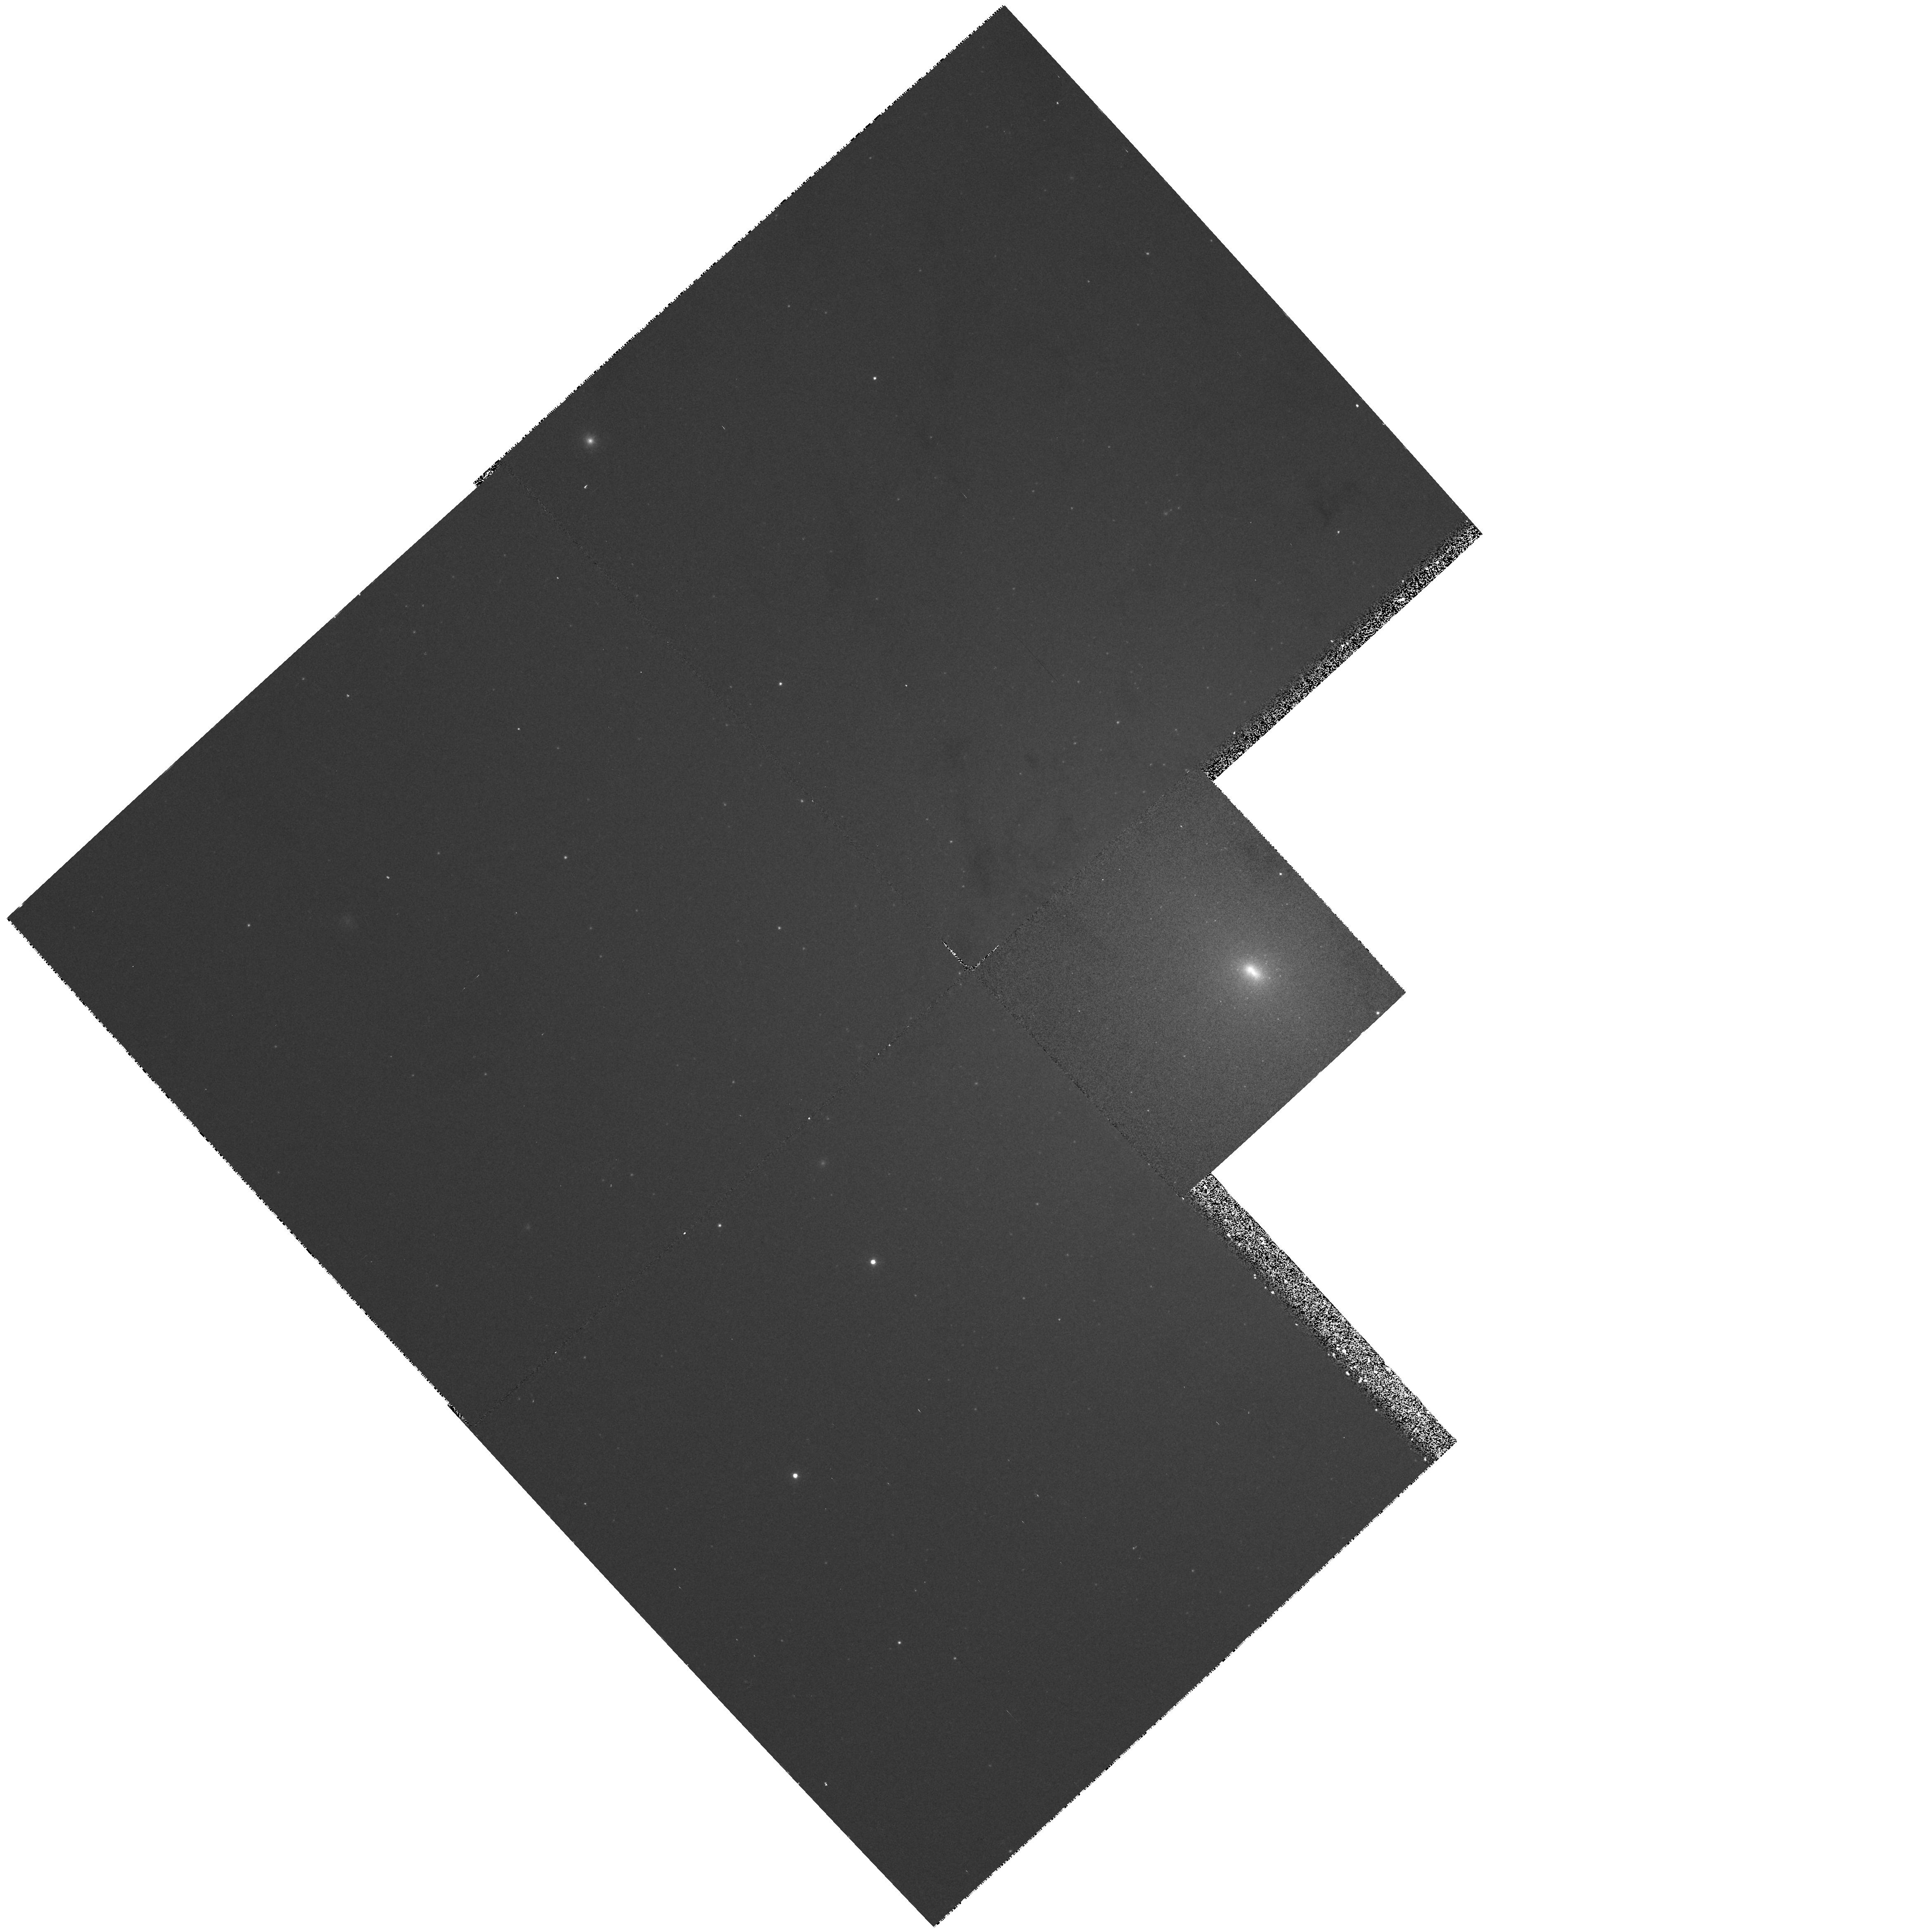
Target: NGC224-UV-STARS
Instrument: WFPC2/PC
Filter: F336W
Exposure: 8 min
Observation ID: hst_5722_01_wfpc2_pc_f336w_u2lh01

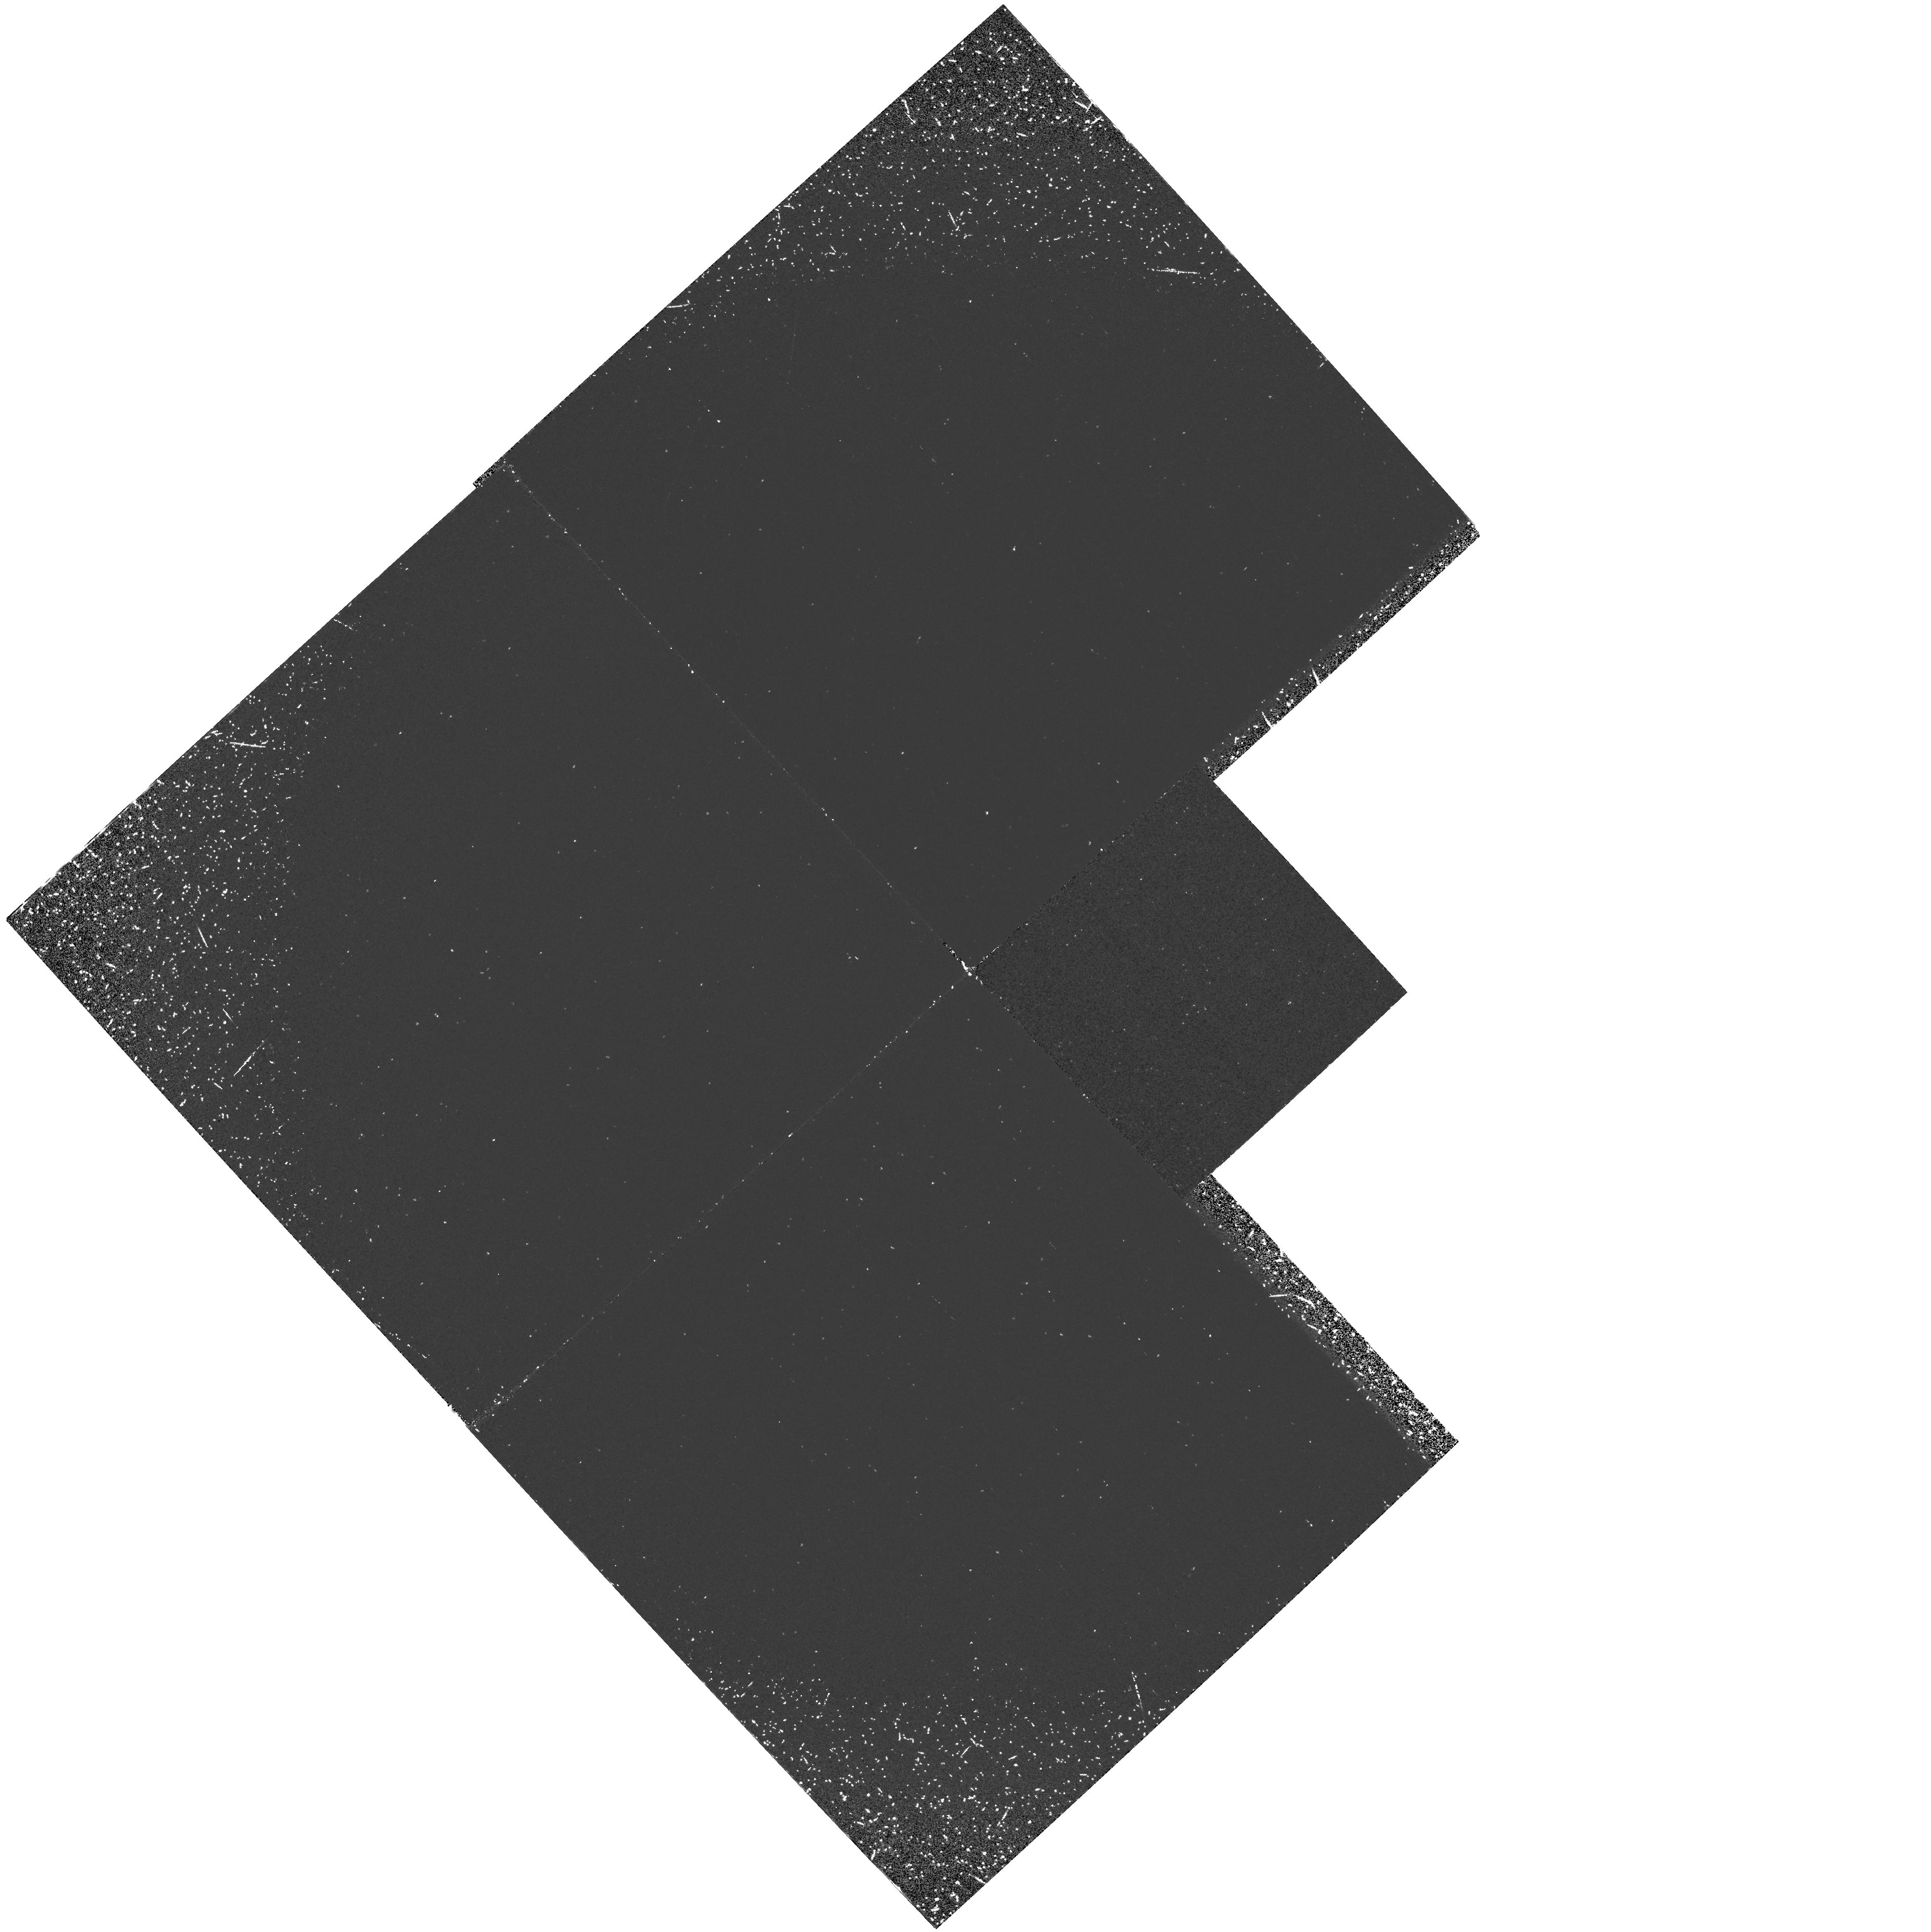
Target: NGC224-UV-STARS
Instrument: WFPC2/PC
Filter: F160BW
Exposure: 50 min
Observation ID: hst_5722_01_wfpc2_pc_f160bw_u2lh01

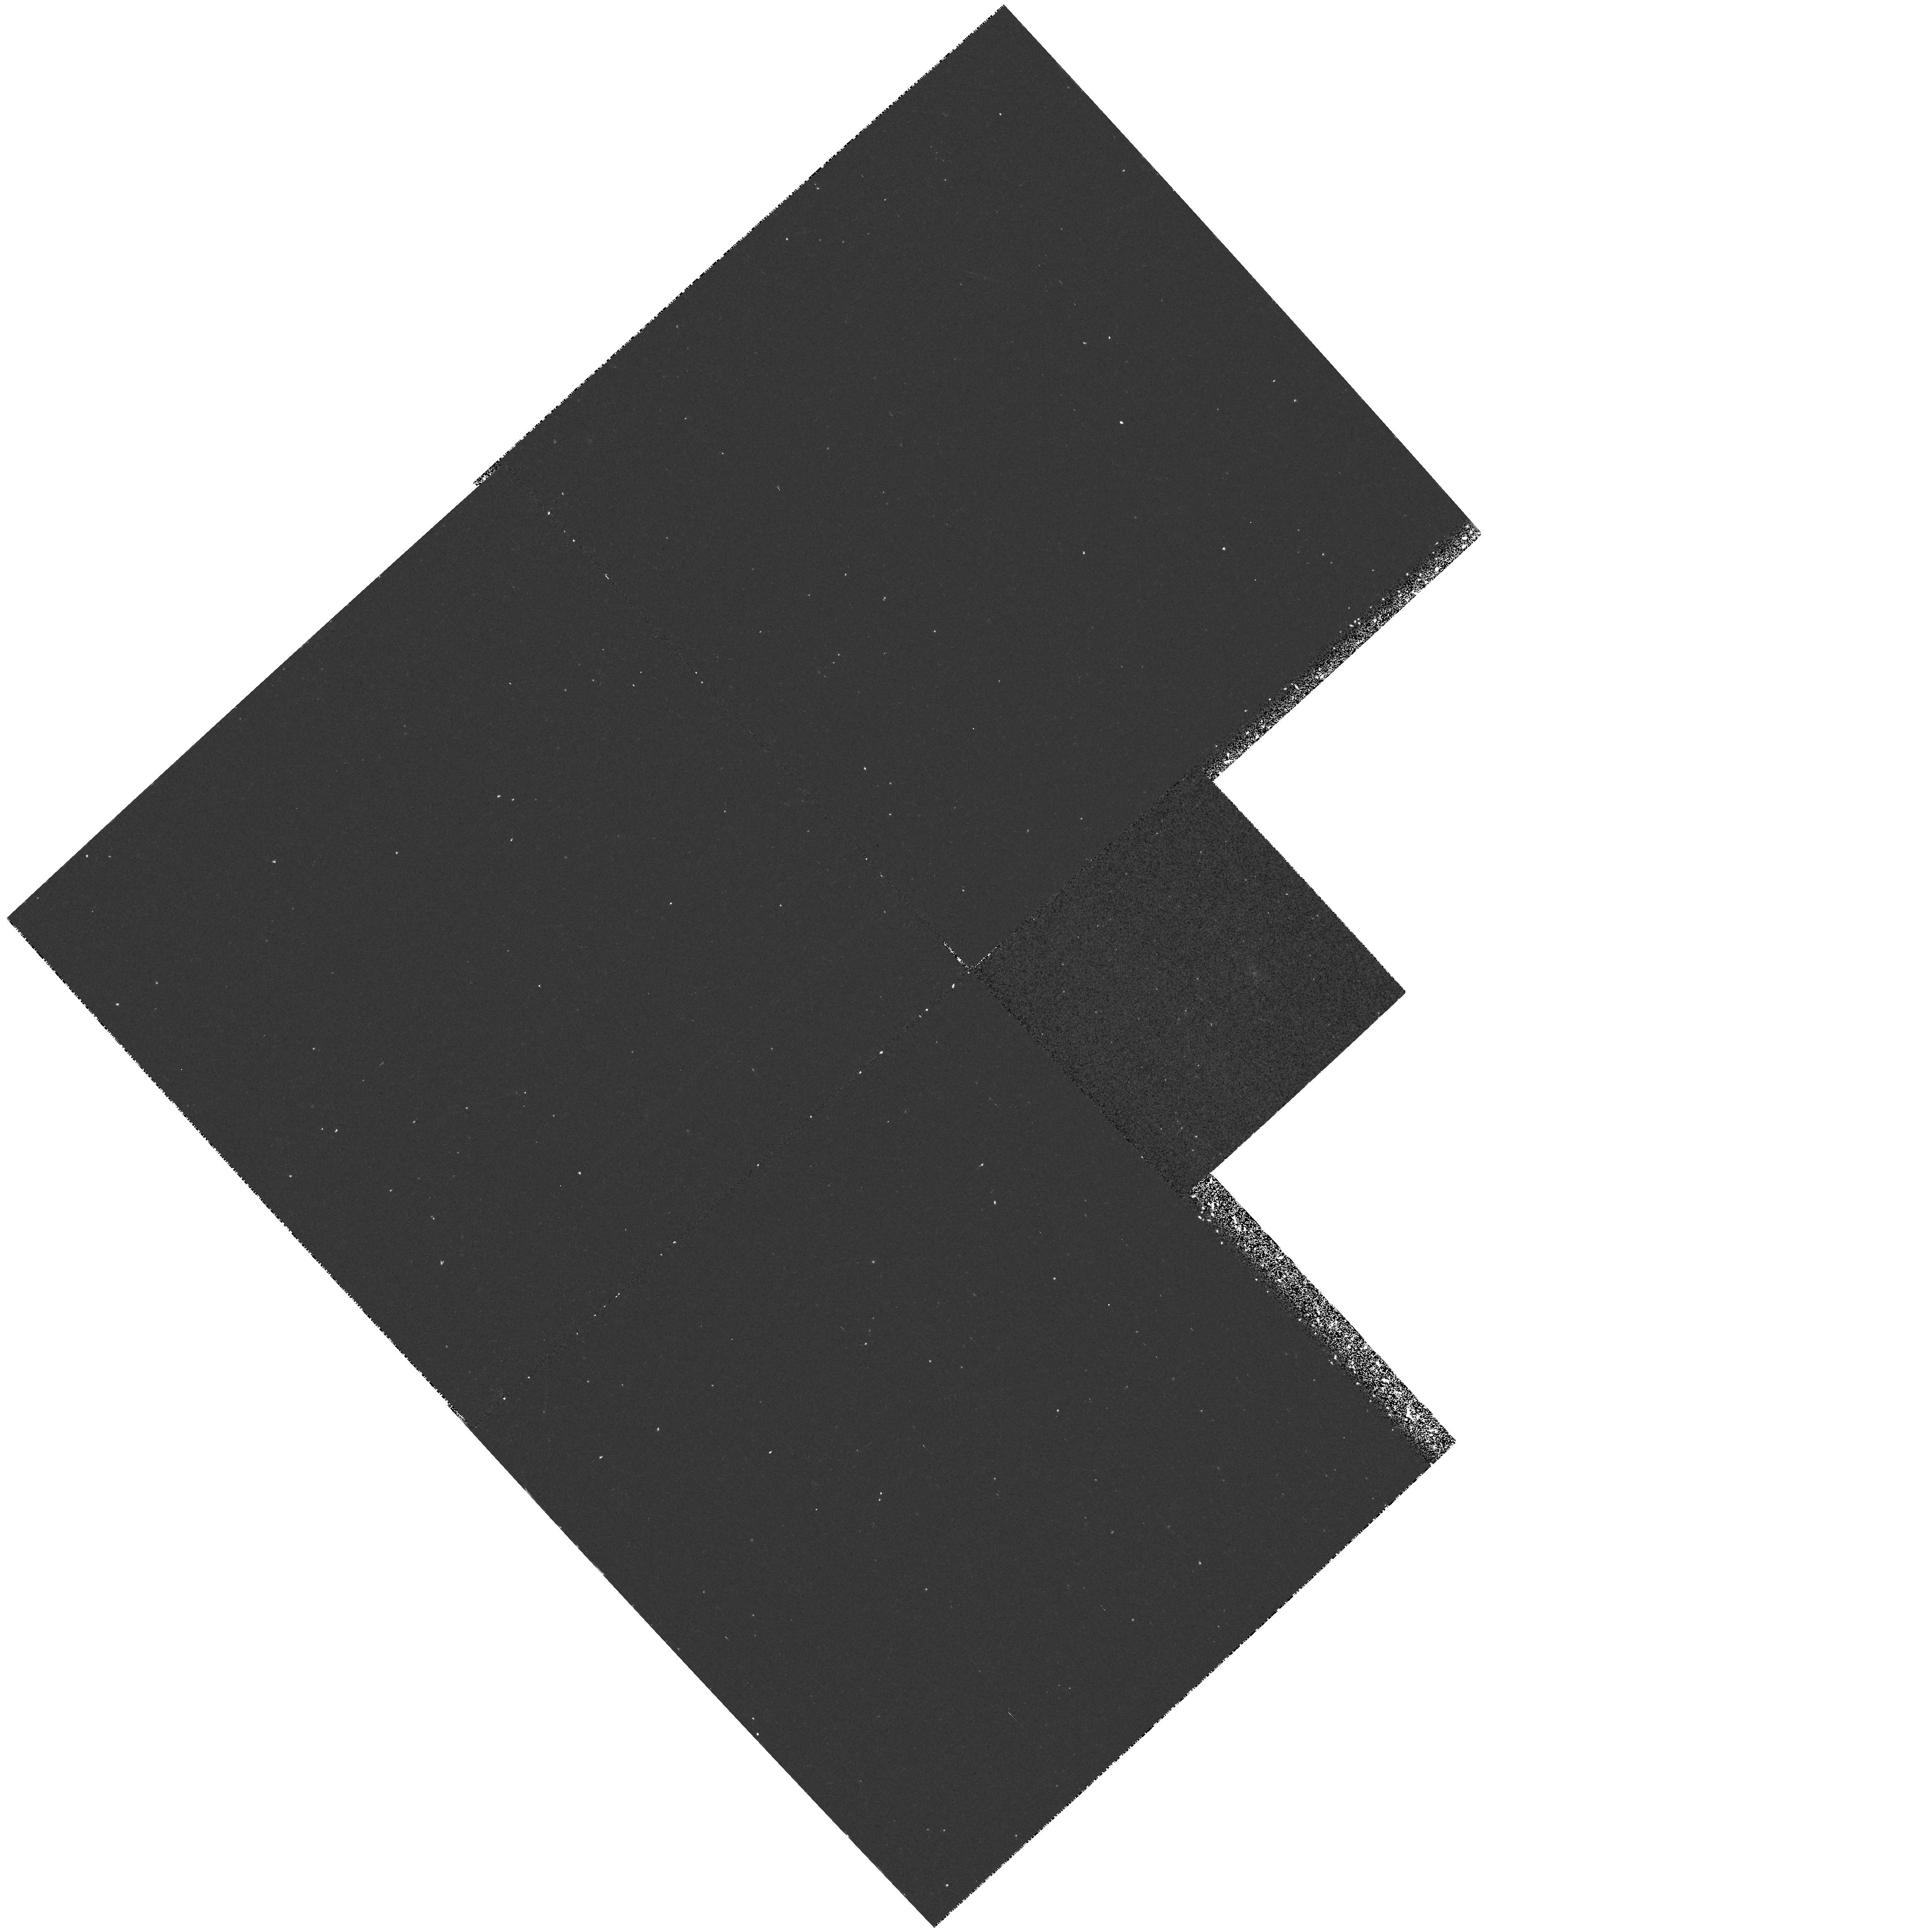
Target: NGC224-UV-STARS
Instrument: WFPC2/PC
Filter: F218W
Exposure: 27 min
Observation ID: hst_5722_01_wfpc2_pc_f218w_u2lh01

PAGB STARS IN ELLIPTICAL AND BULGE-DOMINATED NEARBY GALAXIES -- CYCLE 4 CARRYOVER (PI: Bertola, Francesco)

We propose to search for the stellar population which produces the far ultraviolet rising branch from 1200-1800 A in the spectral energy distributions of early-type galaxies. One of the most likely sources of this hot emission are evolved post-asymptotic giant branch (PAGB) stars. We estimate that the brightest PAGB stars at the distance of M31 can be unambiguously detected using the far-UV imaging capabilities of HST+FOC. The possible presence of other kinds of hot stellar components that could contribute flux to the rising branch (e.g. young stars, accreting white dwarf stars in binaries) can also be detected in these images, as they will be intrinsically brighter than PAGB stars, but less numerous. If the source of this far -UV flux is PAGB stars, their absolute magnitudes in galaxies of different mean metallicities are critical tests of current theories of PAGB evolution.